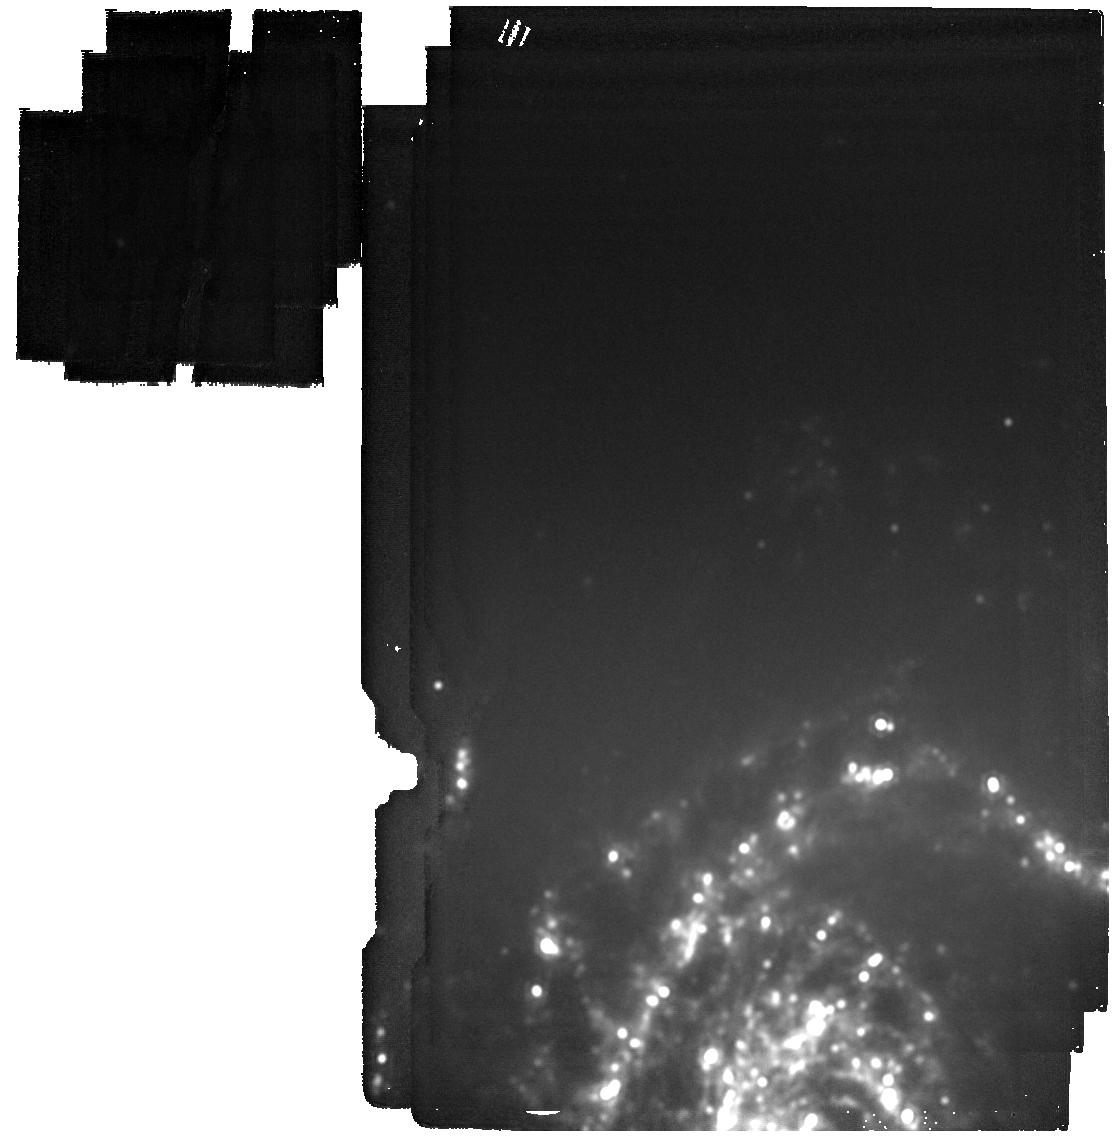
Target: LRN_AT2023uhx
Instrument: MIRI
Filter: F2100W
Exposure: 4 min
Observation ID: jw07040-o002_t002_miri_f2100w

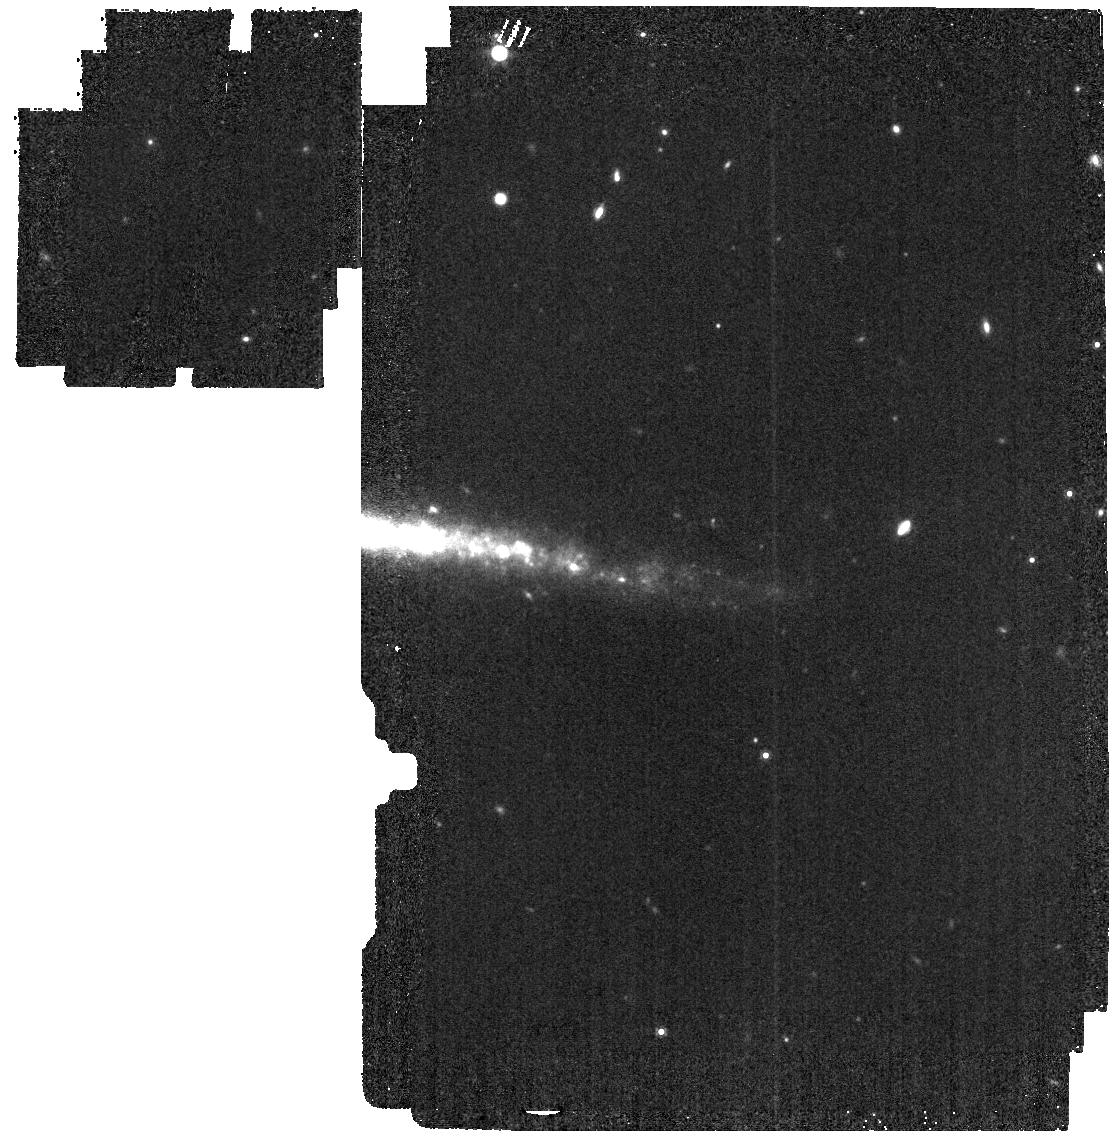
Target: LRN_AT2021afy
Instrument: MIRI
Filter: F1000W
Exposure: 4 min
Observation ID: jw07040-o005_t005_miri_f1000w

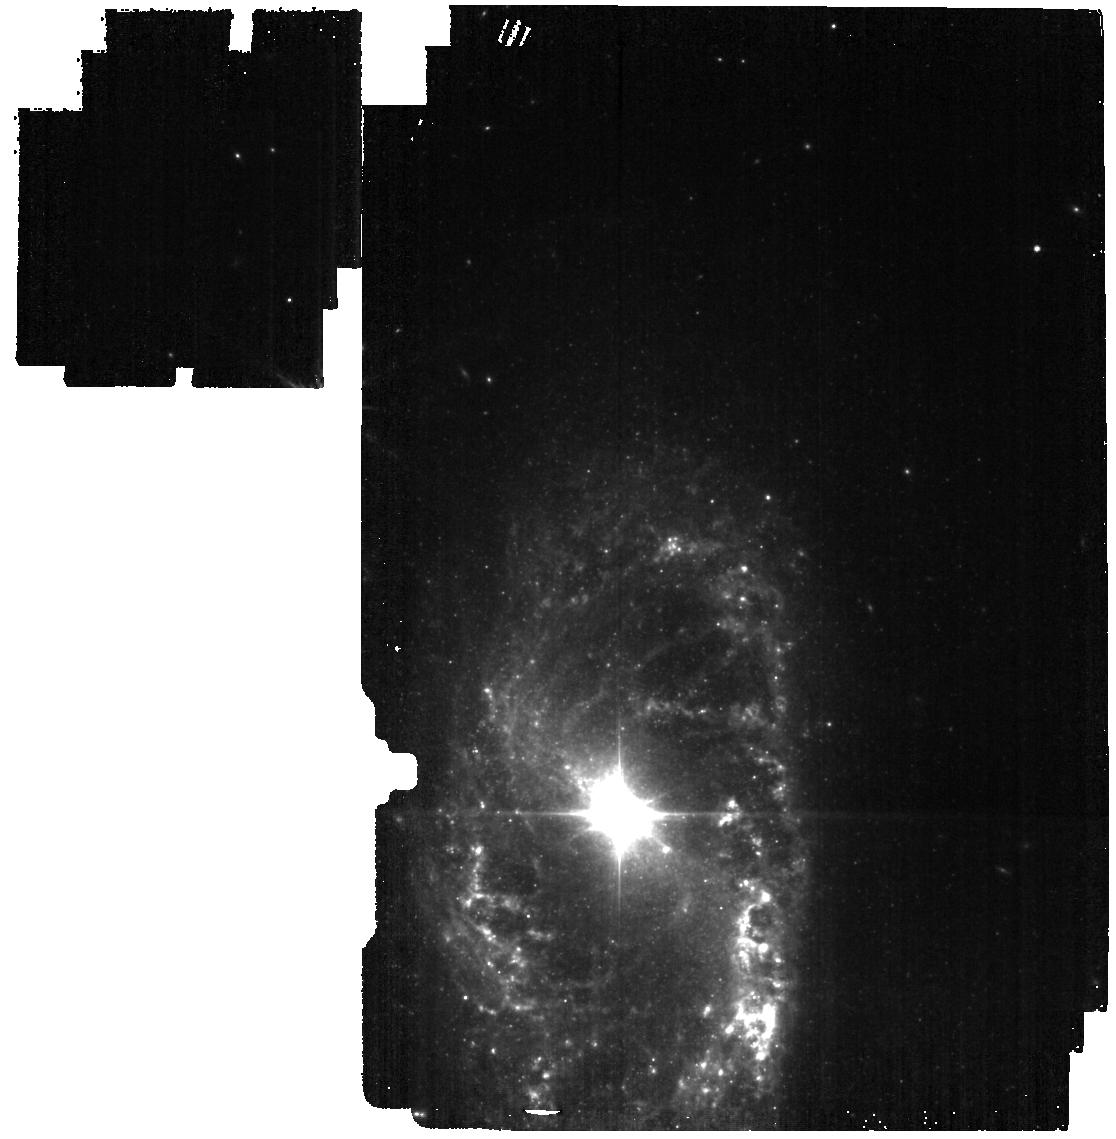
Target: LRN_AT2018hso
Instrument: MIRI
Filter: F560W
Exposure: 4 min
Observation ID: jw07040-o010_t010_miri_f560w

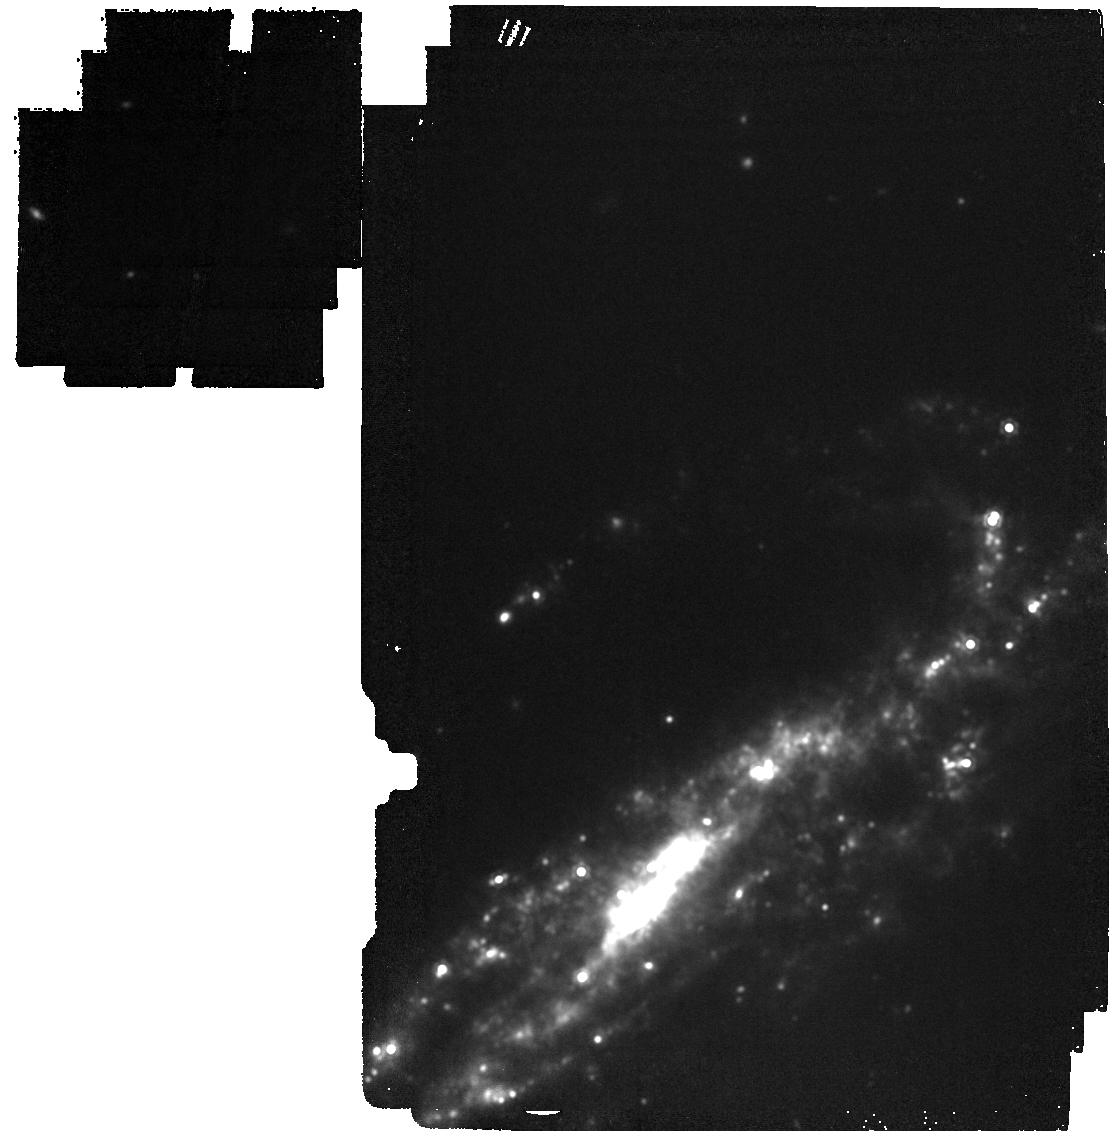
Target: LRN_AT2020jev
Instrument: MIRI
Filter: F1500W
Exposure: 4 min
Observation ID: jw07040-o016_t016_miri_f1500w

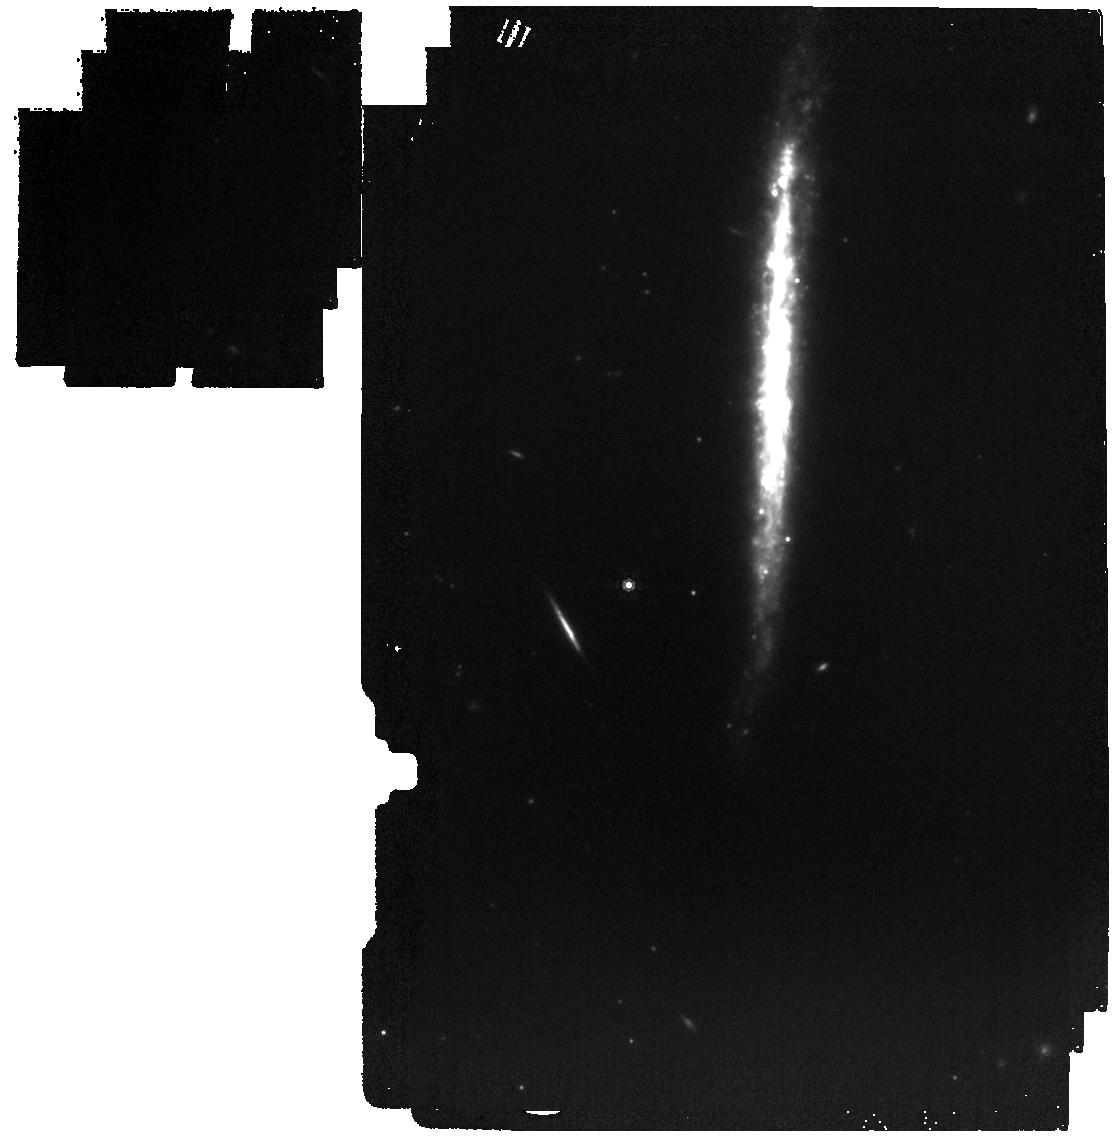
Target: LBV_AT2020swt
Instrument: MIRI
Filter: F1000W
Exposure: 4 min
Observation ID: jw07040-o030_t030_miri_f1000w

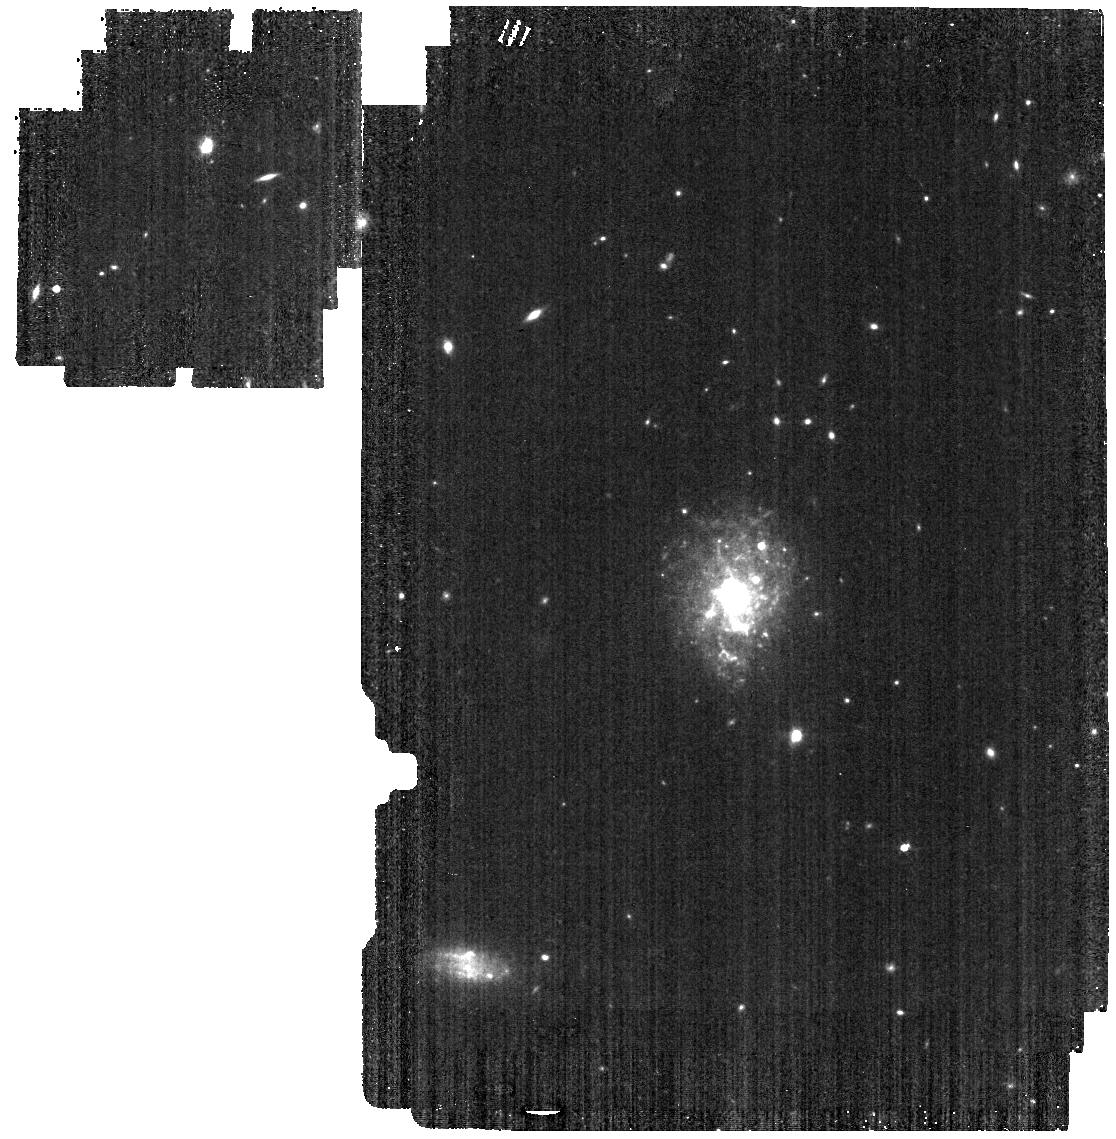
Target: LBV_AT2019fsw
Instrument: MIRI
Filter: F560W
Exposure: 4 min
Observation ID: jw07040-o029_t029_miri_f560w

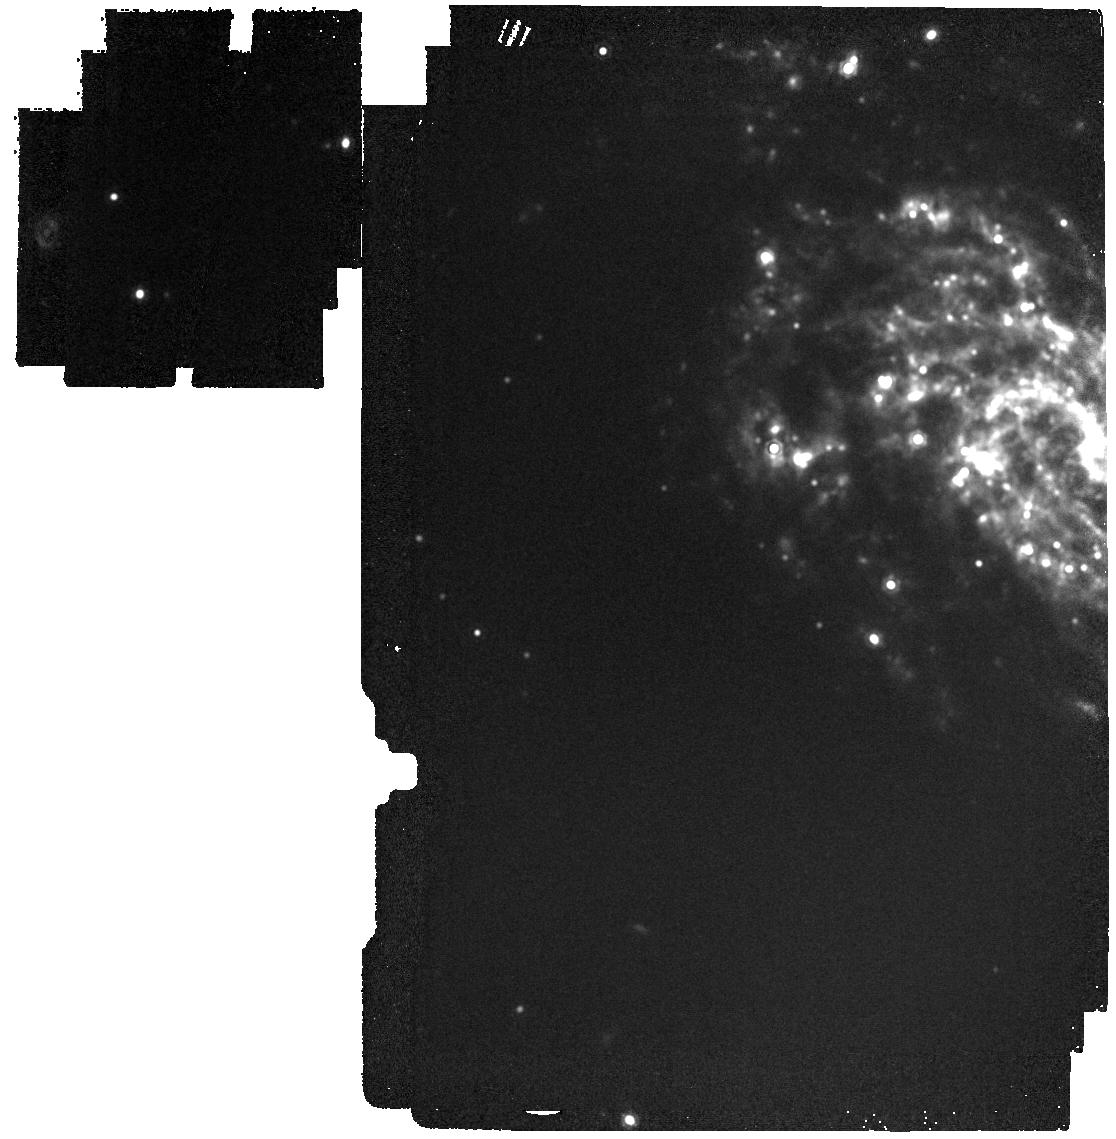
Target: LRN_AT2020kog
Instrument: MIRI
Filter: F1500W
Exposure: 4 min
Observation ID: jw07040-o007_t007_miri_f1500w

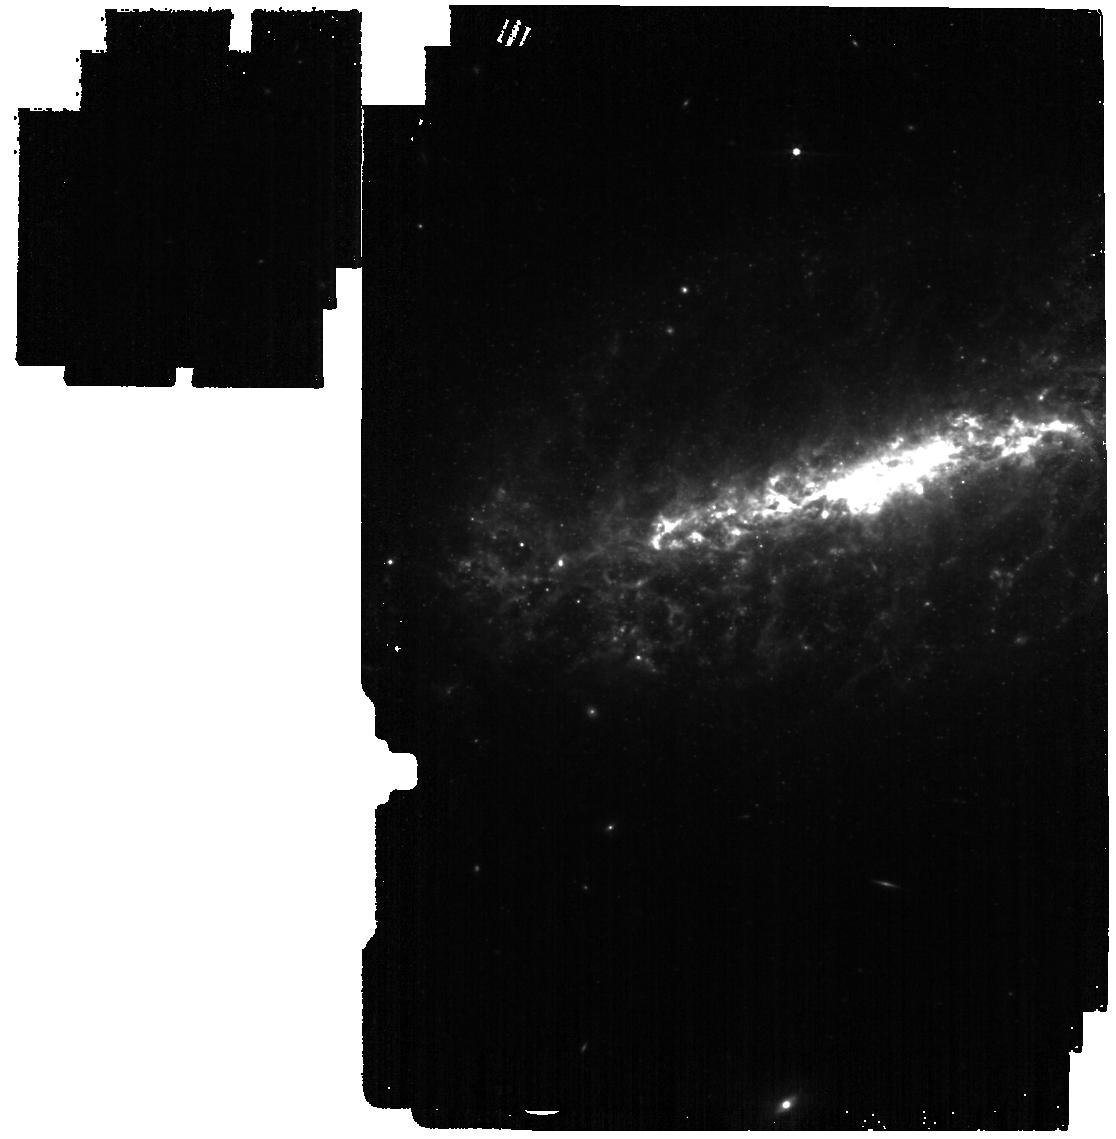
Target: ILRT_AT2022fnm
Instrument: MIRI
Filter: F560W
Exposure: 4 min
Observation ID: jw07040-o021_t021_miri_f560w

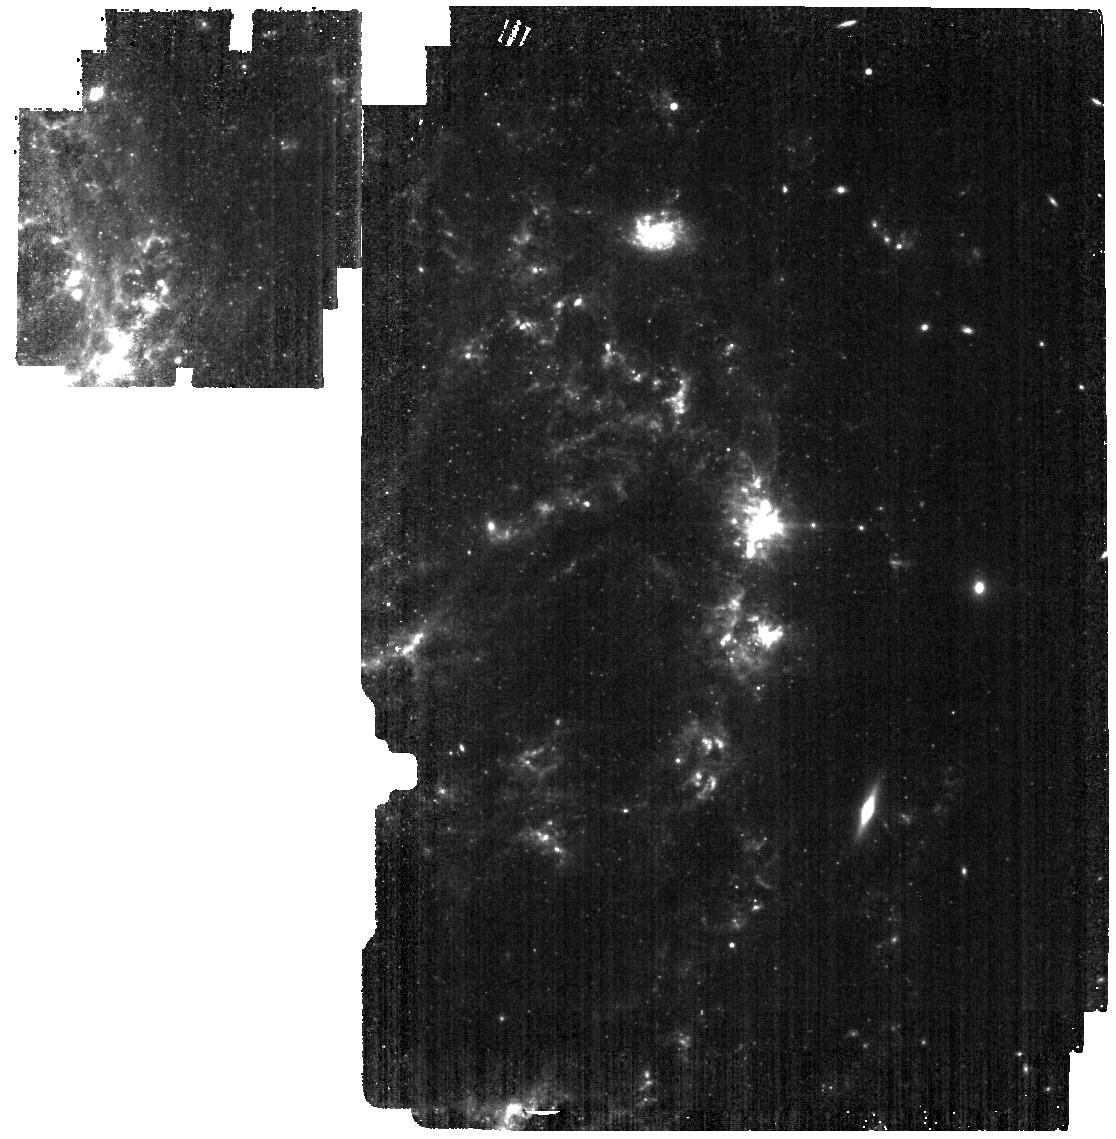
Target: LRN_AT2022ckk
Instrument: MIRI
Filter: F560W
Exposure: 4 min
Observation ID: jw07040-o004_t004_miri_f560w

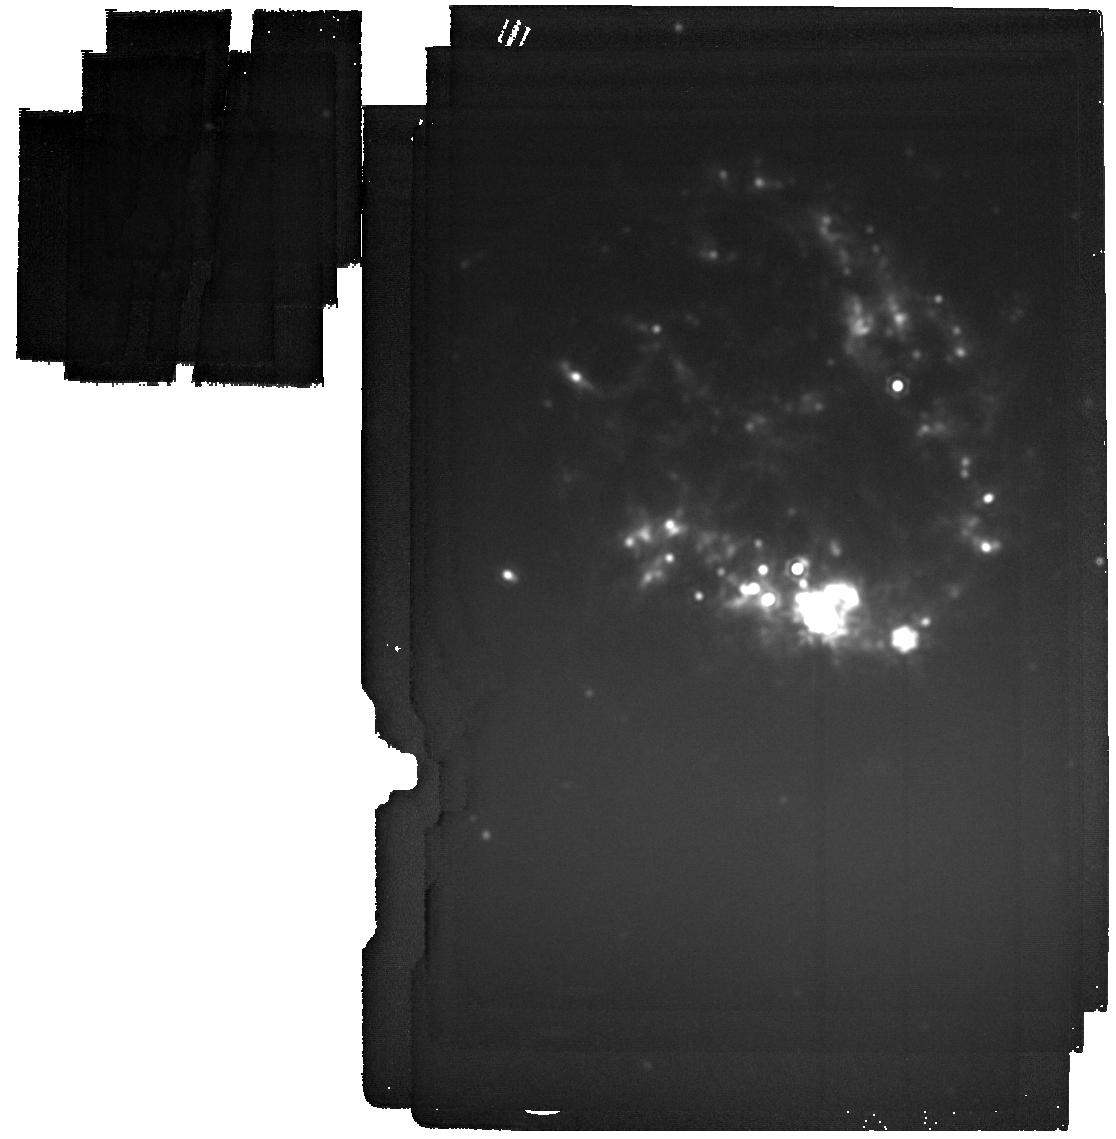
Target: ILRT_AT2017be
Instrument: MIRI
Filter: F2100W
Exposure: 4 min
Observation ID: jw07040-o027_t027_miri_f2100w

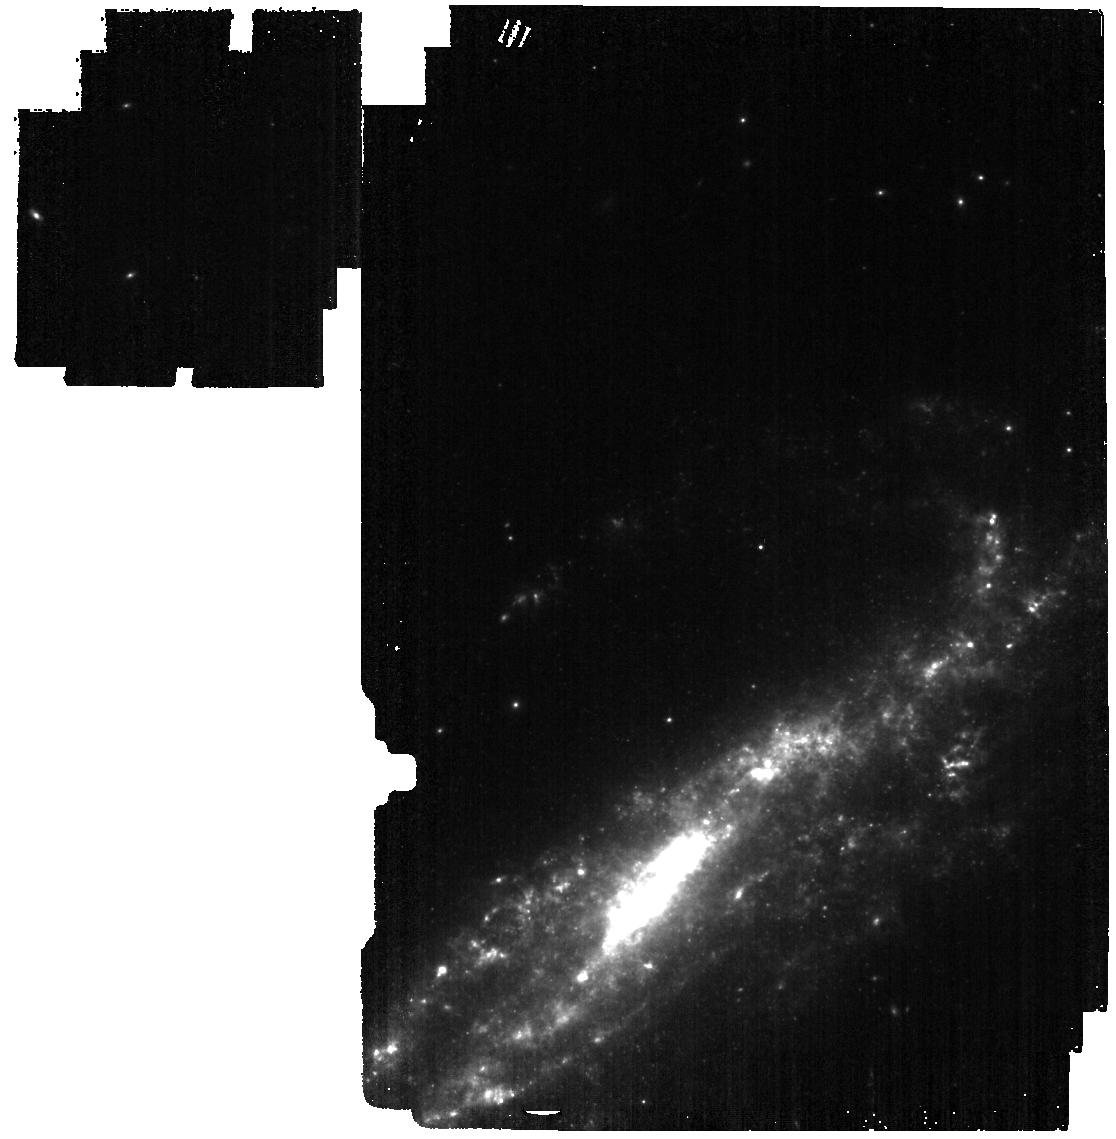
Target: LRN_AT2020jev
Instrument: MIRI
Filter: F560W
Exposure: 4 min
Observation ID: jw07040-o016_t016_miri_f560w

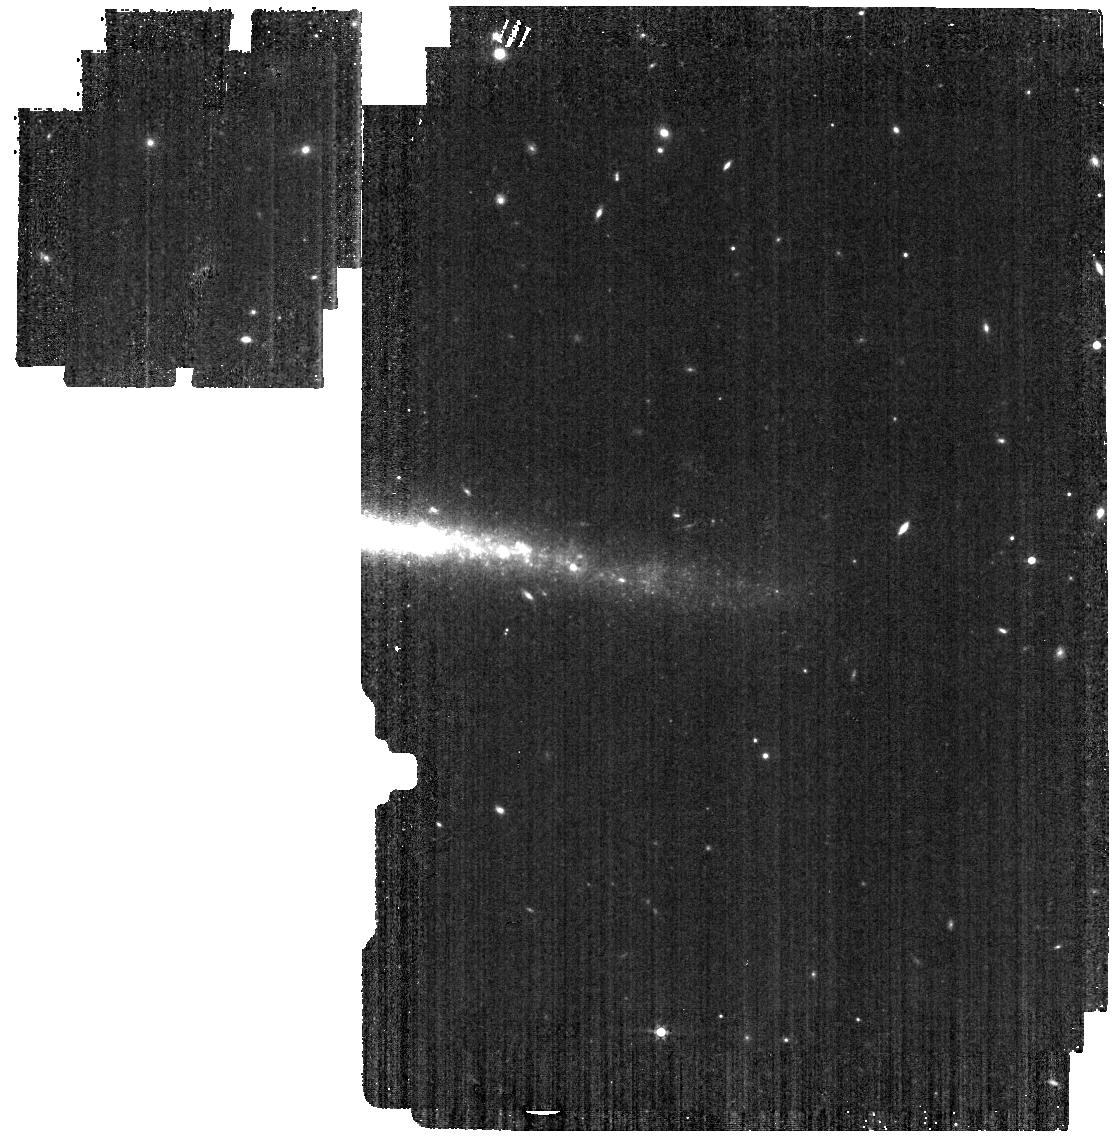
Target: LRN_AT2021afy
Instrument: MIRI
Filter: F560W
Exposure: 4 min
Observation ID: jw07040-o005_t005_miri_f560w

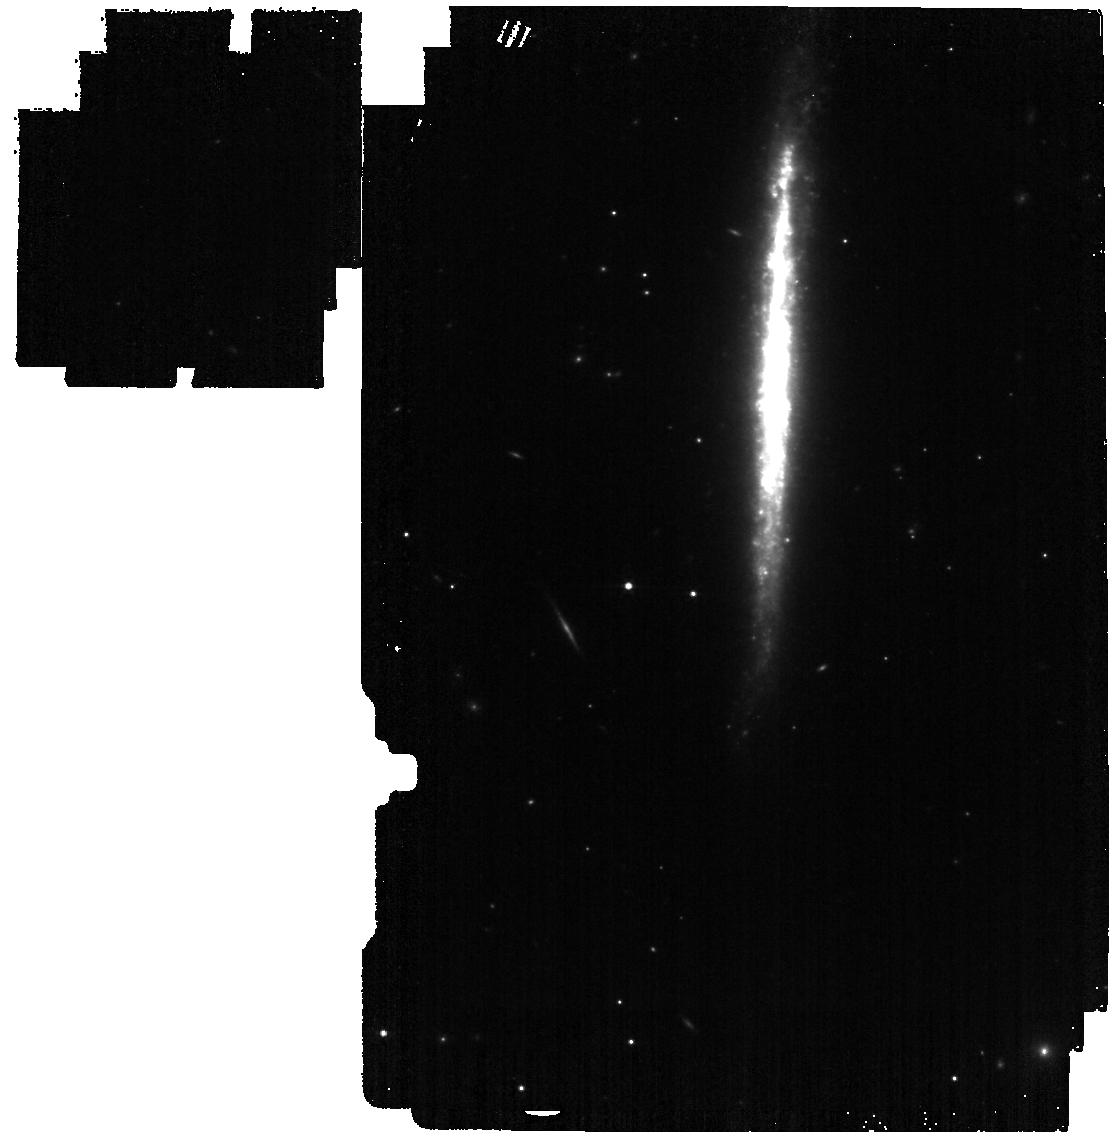
Target: LBV_AT2020swt
Instrument: MIRI
Filter: F560W
Exposure: 4 min
Observation ID: jw07040-o030_t030_miri_f560w

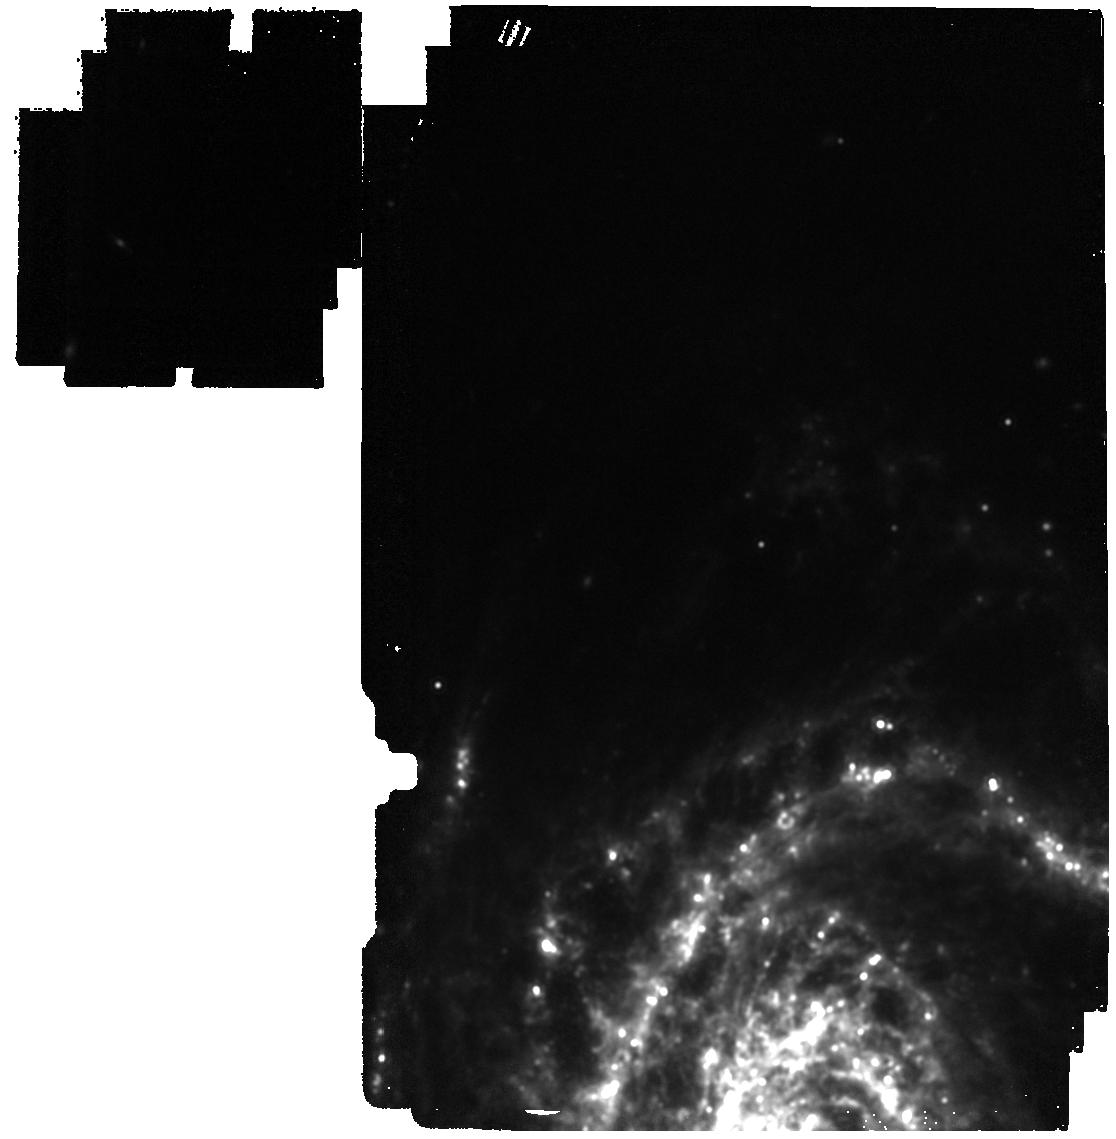
Target: LRN_AT2023uhx
Instrument: MIRI
Filter: F1500W
Exposure: 4 min
Observation ID: jw07040-o002_t002_miri_f1500w

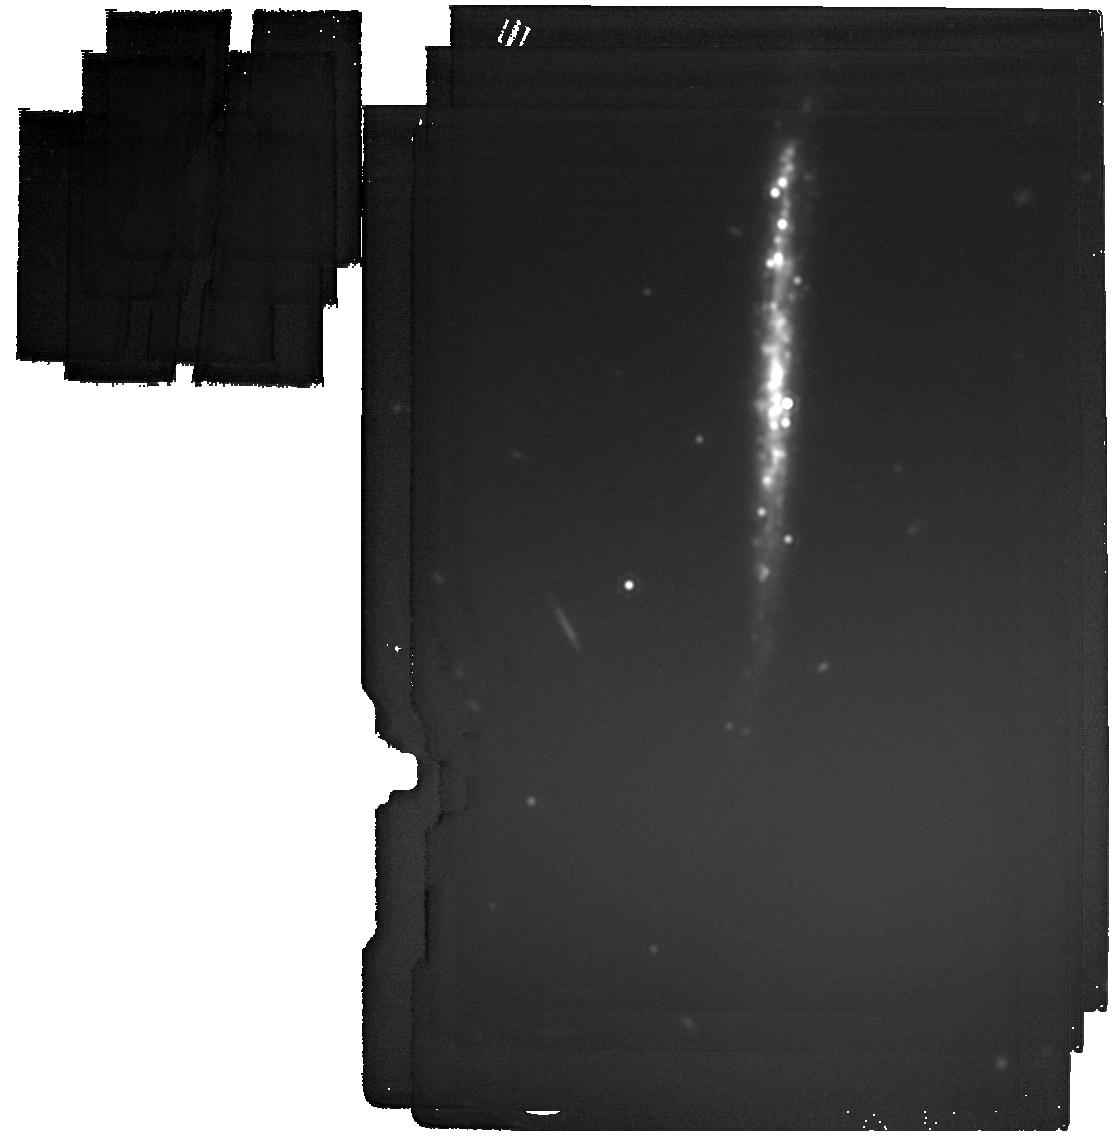
Target: LBV_AT2020swt
Instrument: MIRI
Filter: F2100W
Exposure: 4 min
Observation ID: jw07040-o030_t030_miri_f2100w

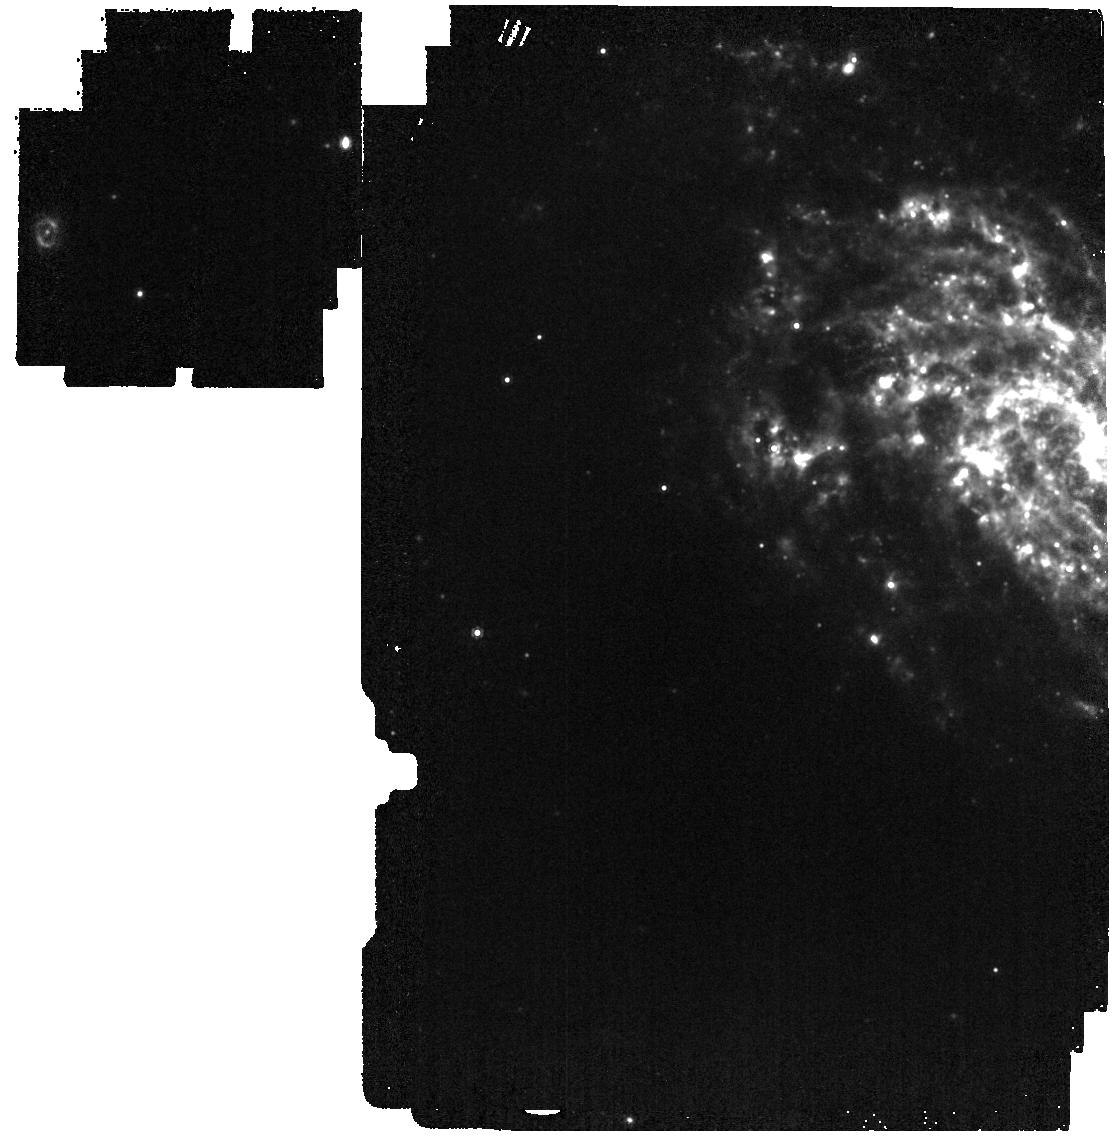
Target: LRN_AT2020kog
Instrument: MIRI
Filter: F1000W
Exposure: 4 min
Observation ID: jw07040-o007_t007_miri_f1000w

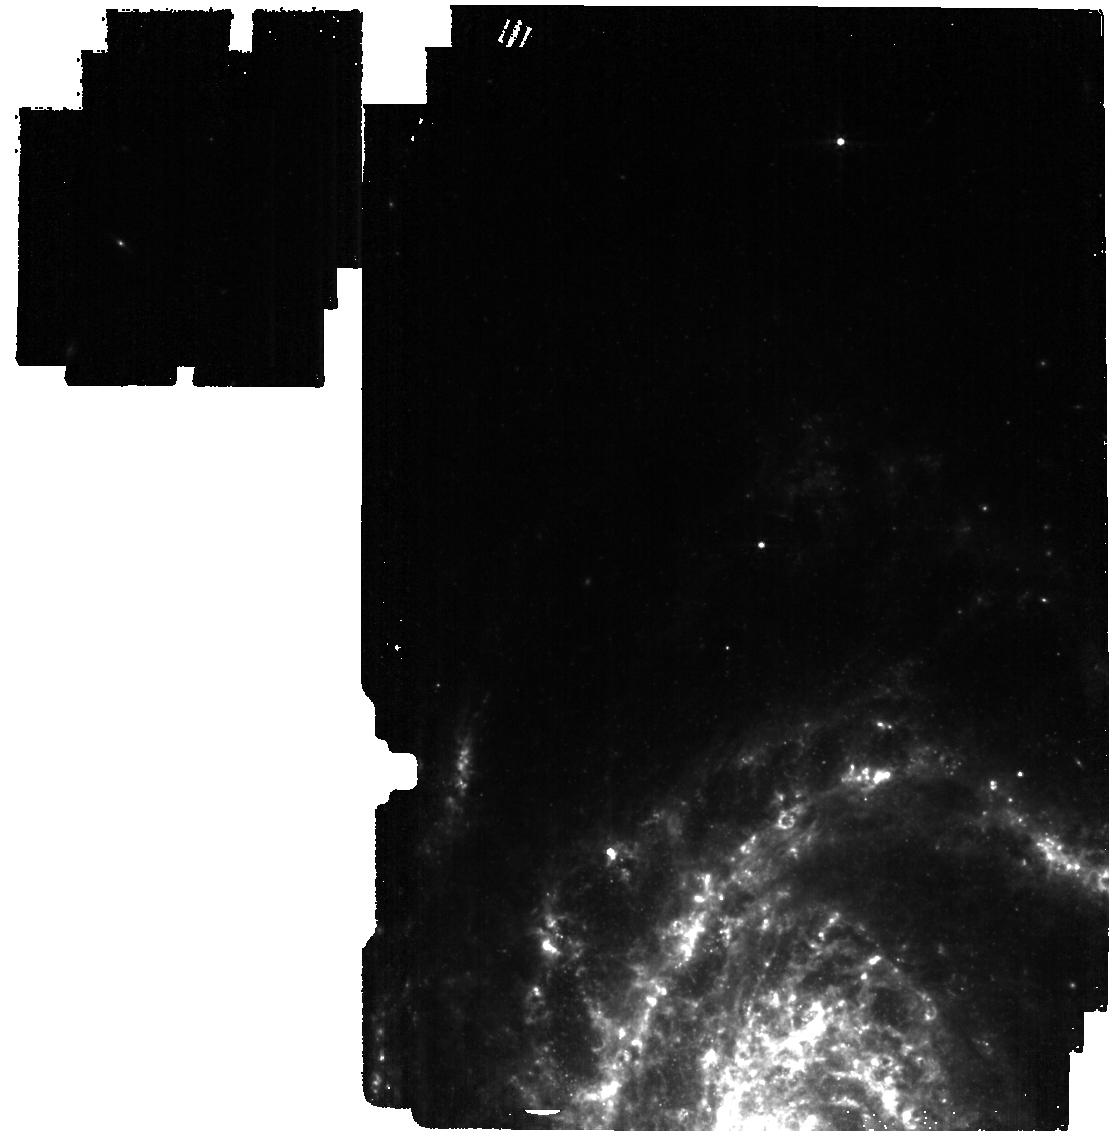
Target: LRN_AT2023uhx
Instrument: MIRI
Filter: F560W
Exposure: 4 min
Observation ID: jw07040-o002_t002_miri_f560w

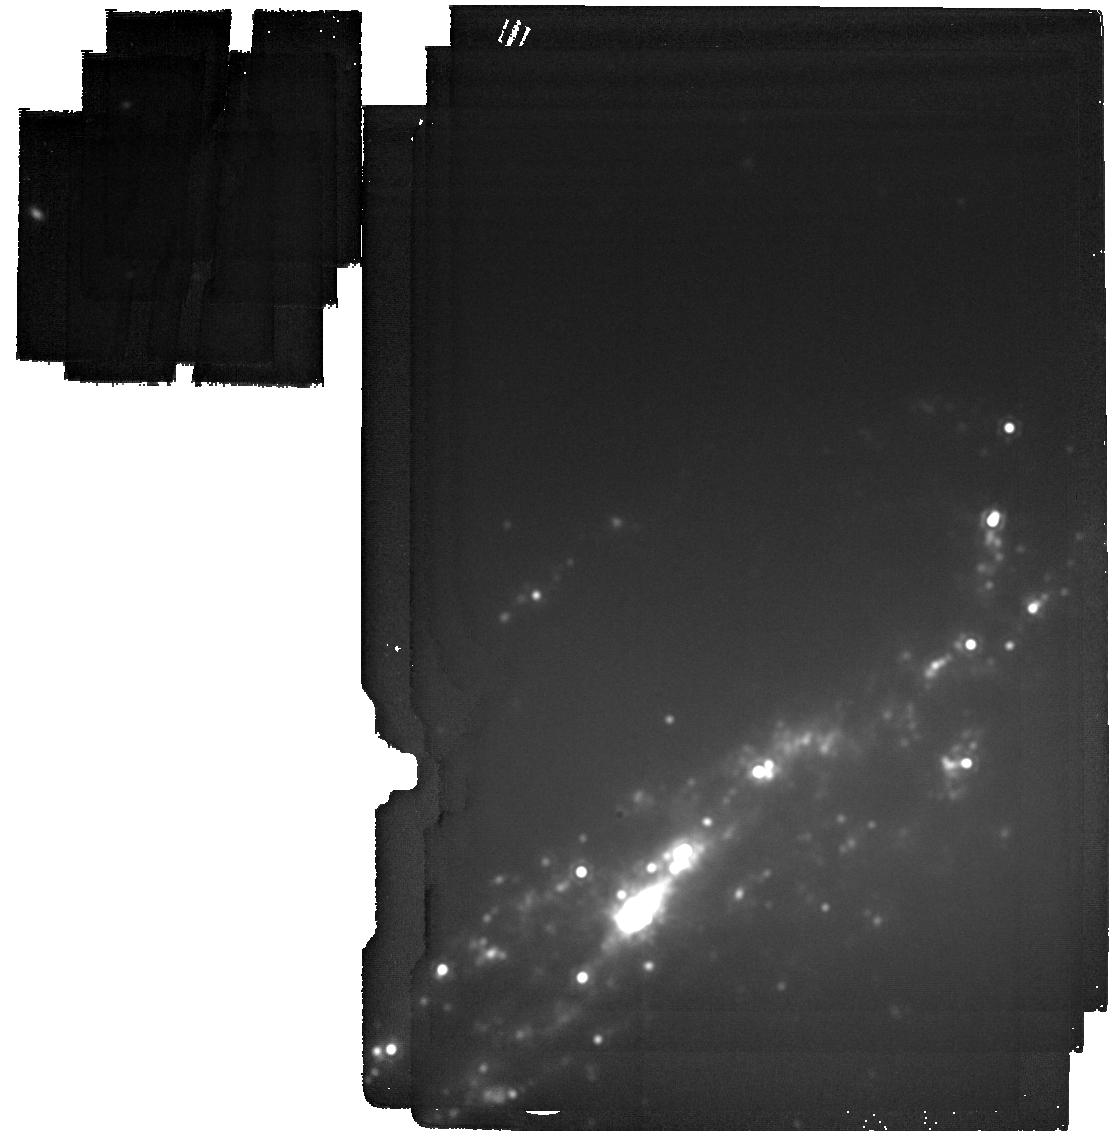
Target: LRN_AT2020jev
Instrument: MIRI
Filter: F2100W
Exposure: 4 min
Observation ID: jw07040-o016_t016_miri_f2100w

Filling the Gaps: a Census of Dust Production from Gap Transients (PI: Lau, Ryan M)

Dust grains are the seeds of star and planet formation and are direct tracers of the chemical enrichment of the Universe. Despite the importance of dust in tracing our own cosmic origins, the origins of dust are unclear. Although core-collapse supernovae (ccSNe) with their metal-rich ejecta are considered to be prolific dust factories, both observational and theoretical studies challenge this claim given the destructive nature of SN shocks and suggest they may even be net dust destroyers. Emerging classes of IR-luminous "gap" transients, which occupy the luminosity gap between novae and supernovae, indicate substantial dust formation and occur at a significant fraction of the SN rate. Gap transients may therefore prove to be the missing source of explosive dust production that could supplement or dominate the dust budget of galaxies. However, their dust production has been largely unexplored due to observational limitations on measuring their warm dusty ejecta at mid-IR wavelengths. With the capabilities of JWST, we are now able to directly address the role of gap transients as potential dust factories. We propose a JWST Cycle 4 Survey program with a target list of 45 gap transients to measure their dust production with four filters of the MIRI Imager. Given that gap transients are largely discovered in nearby galaxies, they are fairly evenly distributed over the sky and ideal for a Survey program. Our key science goal is to determine whether or not gap transients are significant sources of dust relative to core-collapse supernovae. Given the potential benefit of our proposed dataset to the community at large, we will make our data immediately available.